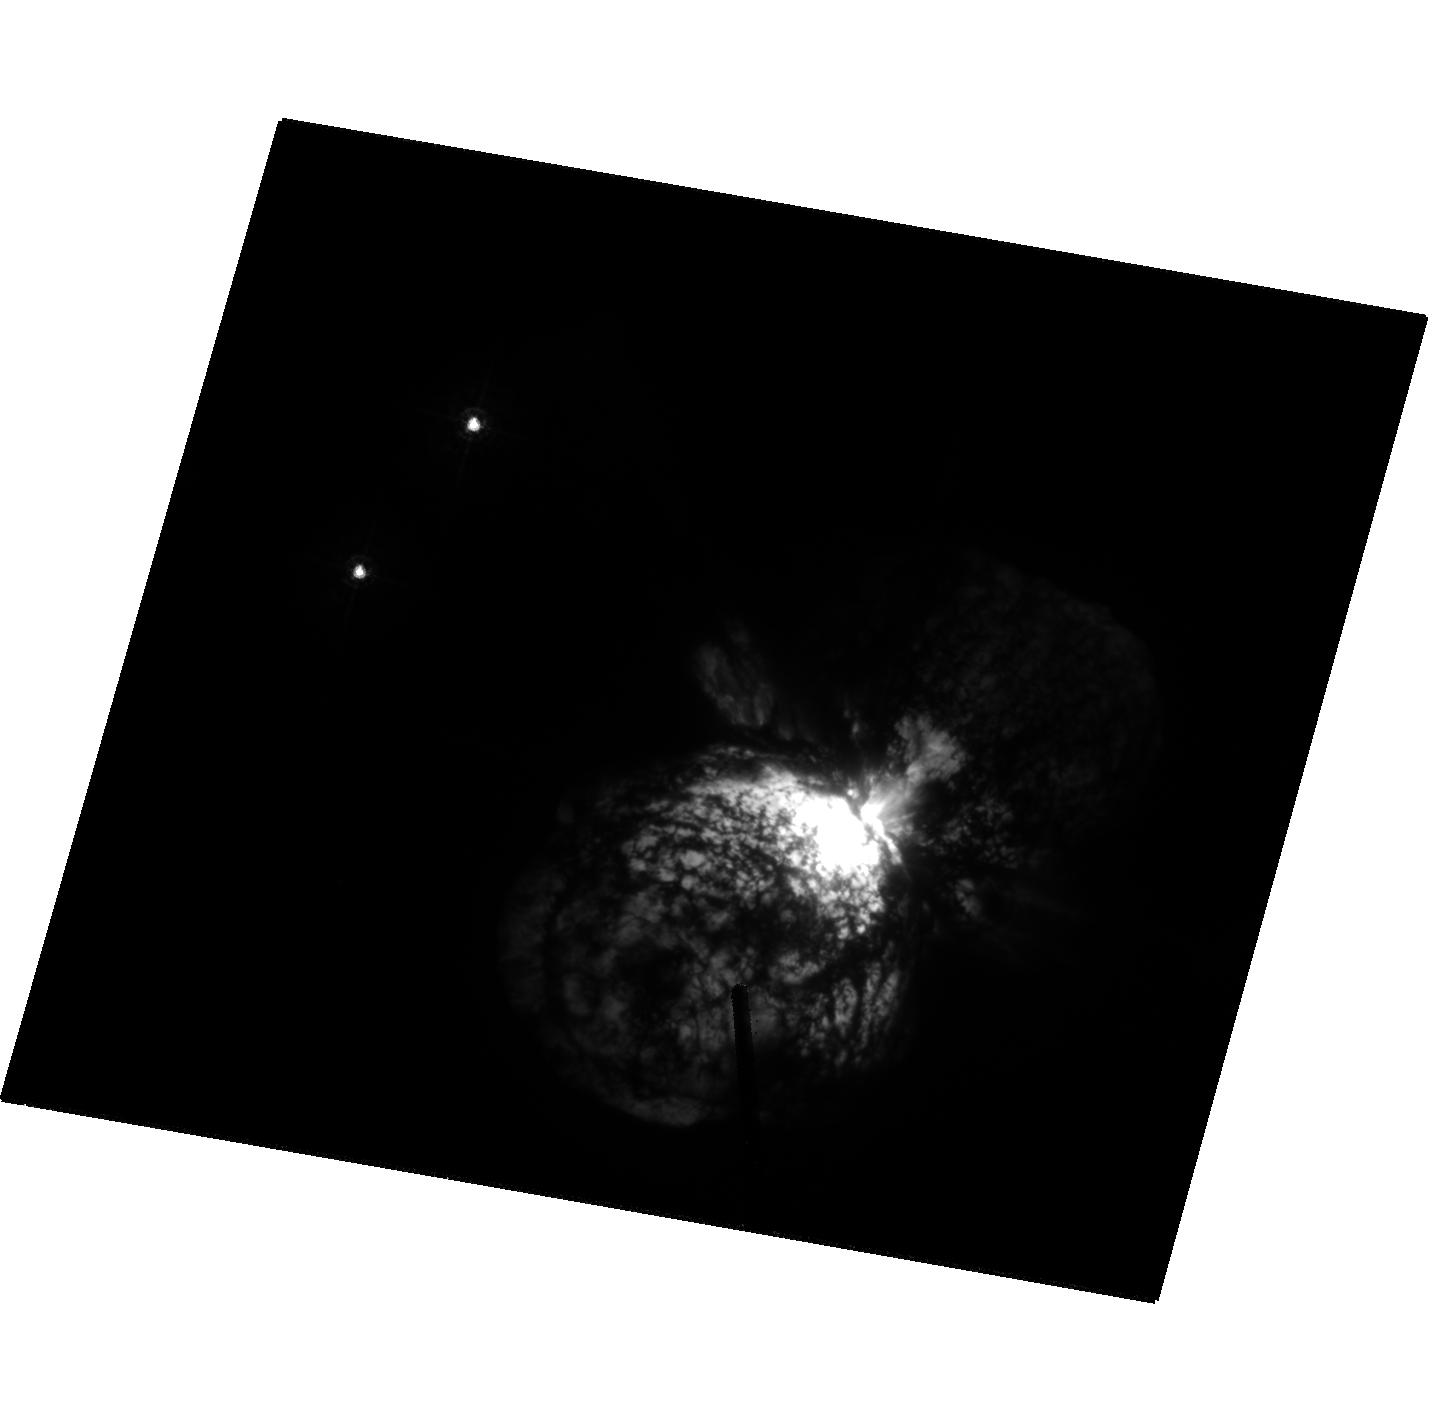
Target: ETA-CAR-HRC. Instrument: ACS/HRC. Filter: F330W. Exposure: 2 min. Observation ID: hst_9420_2a_acs_hrc_f330w_j8gm2a

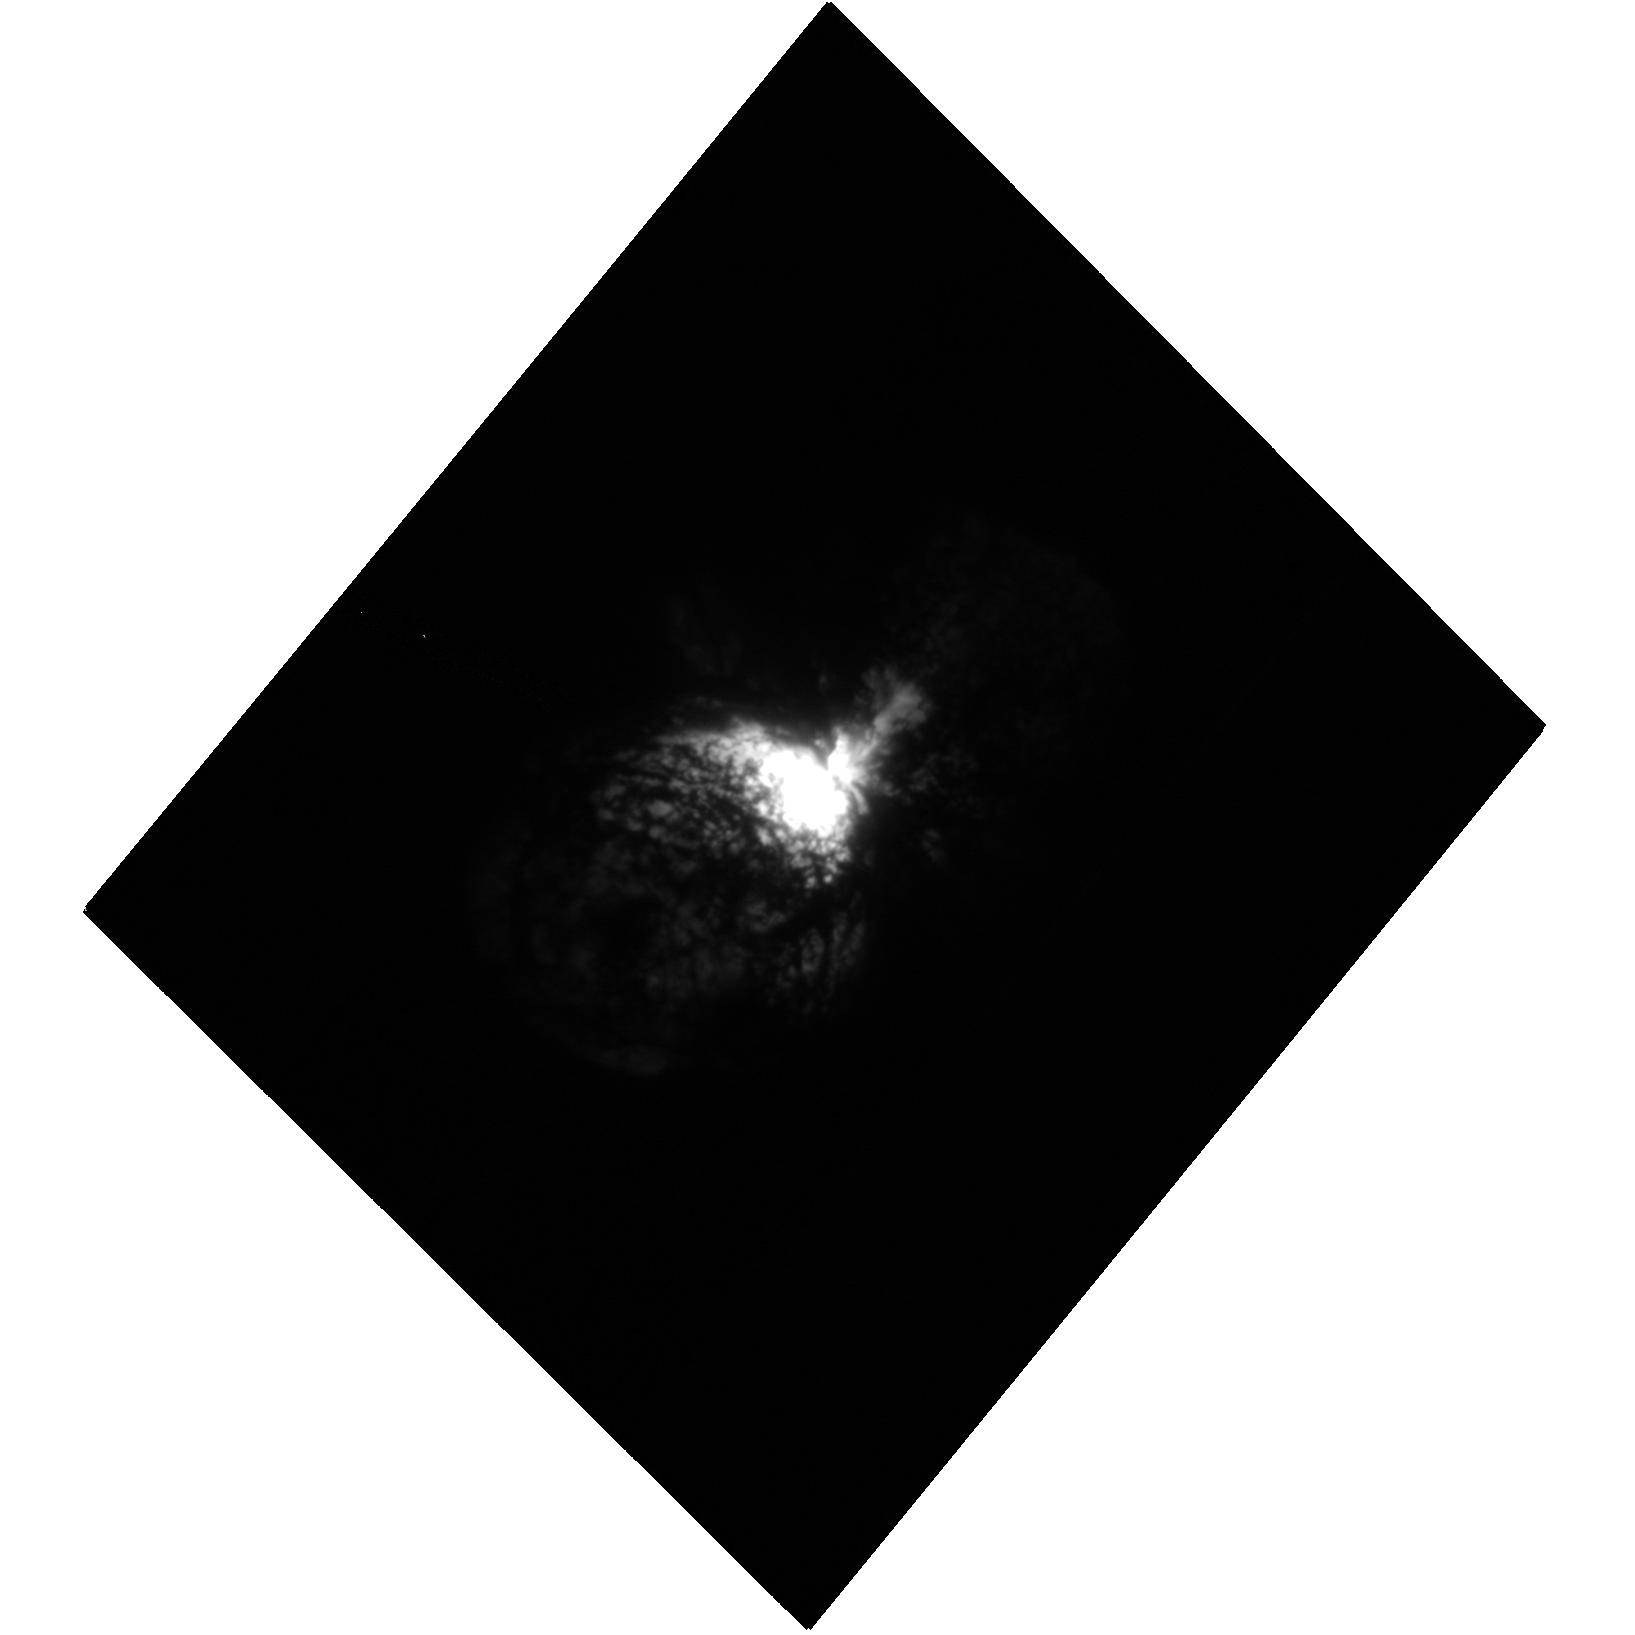
Target: ETA-CAR-A. Instrument: ACS/HRC. Filter: F220W. Exposure: 3 min. Observation ID: hst_9420_1a_acs_hrc_f220w_j8gm1a

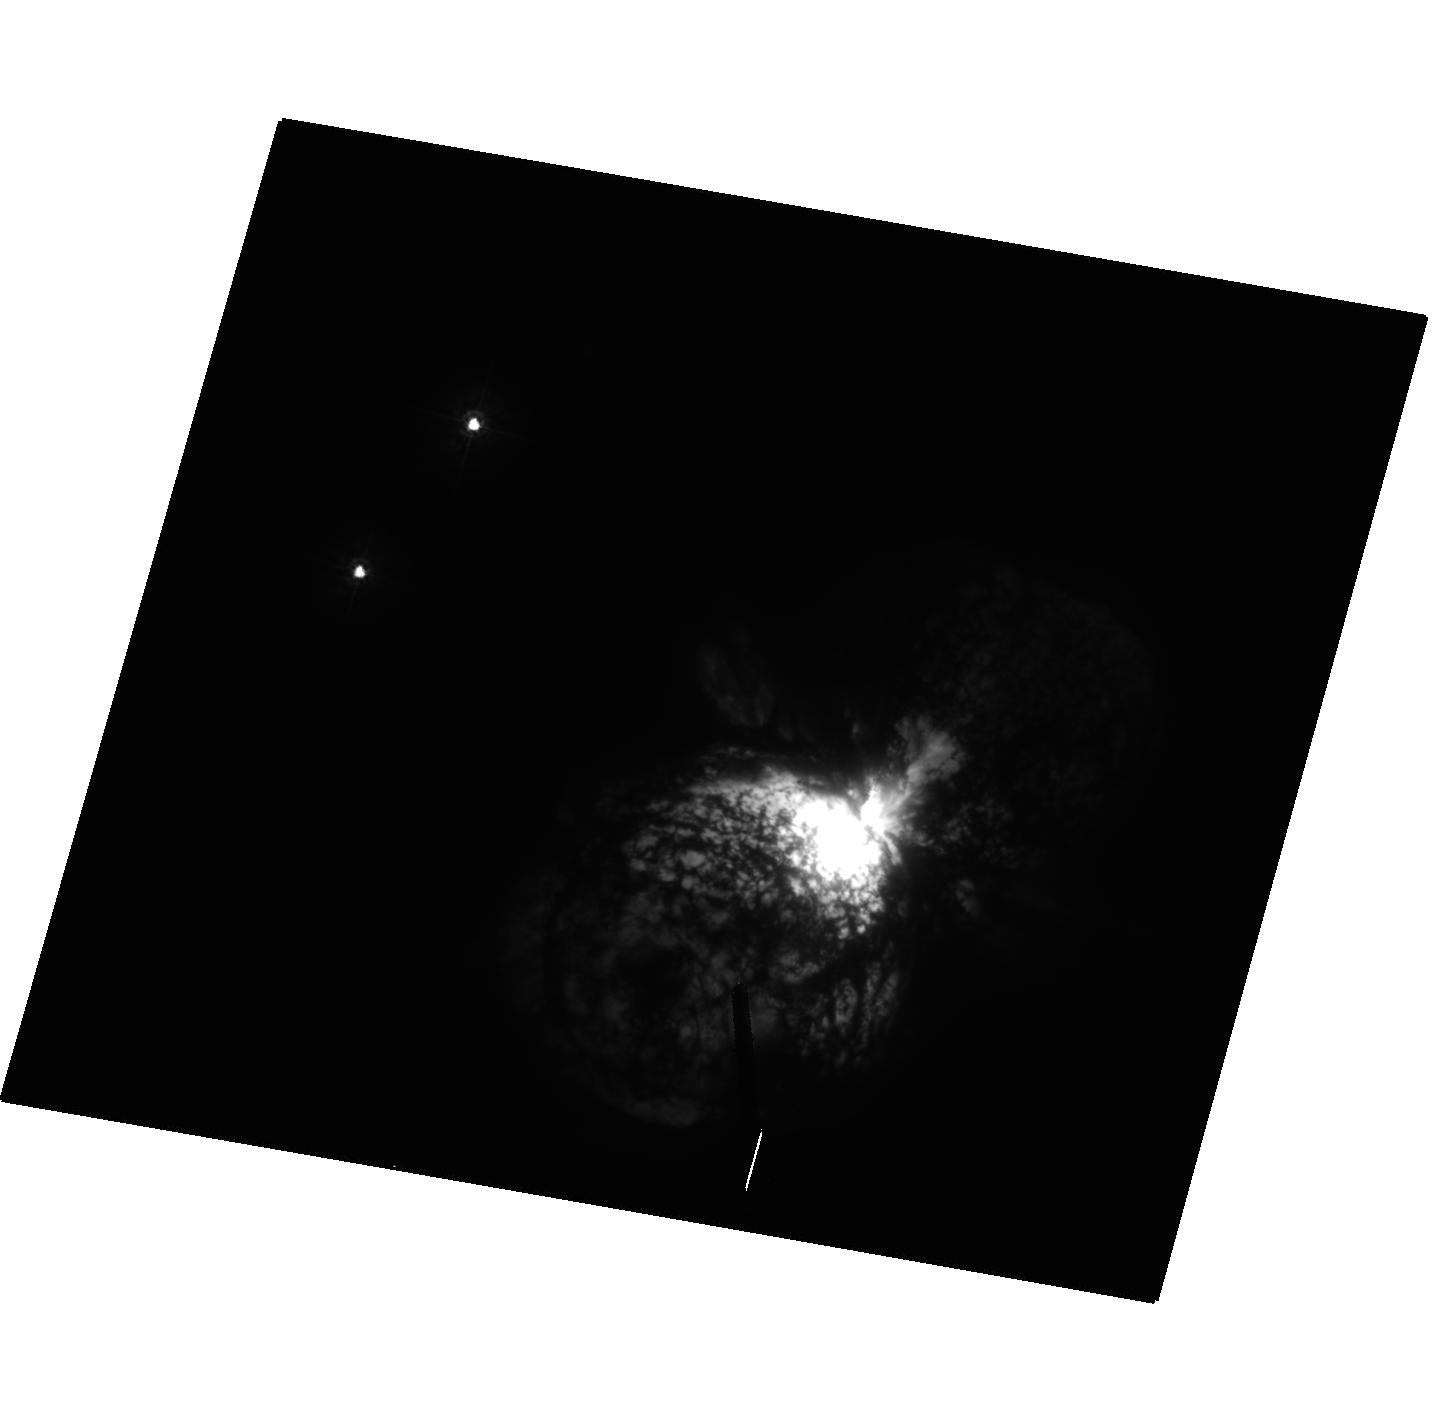
Target: ETA-CAR-HRC. Instrument: ACS/HRC. Filter: F250W. Exposure: 10 min. Observation ID: hst_9420_2a_acs_hrc_f250w_j8gm2a

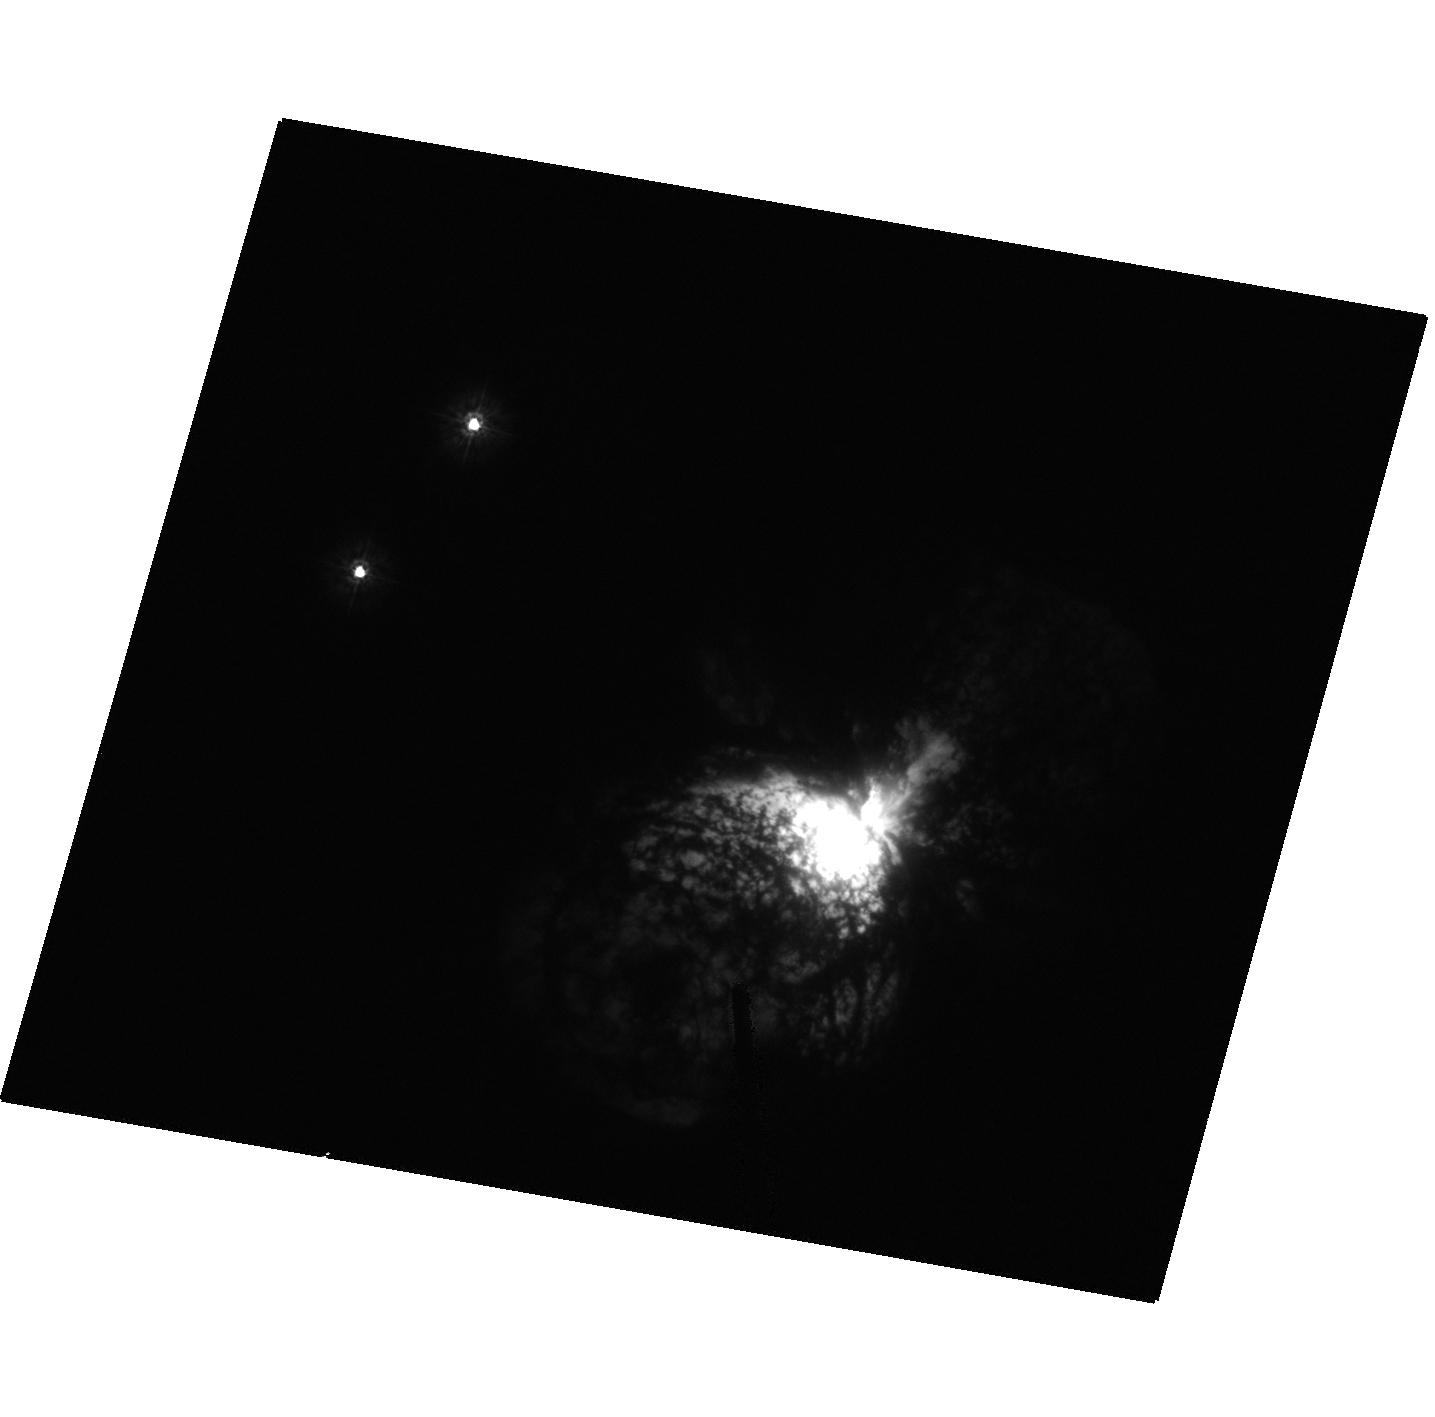
Target: ETA-CAR-HRC. Instrument: ACS/HRC. Filter: F220W. Exposure: 1 min. Observation ID: hst_9420_2a_acs_hrc_f220w_j8gm2a

Intensive Coverage of the Eta Carinae Event in 2003 (PI: Davidson, Kris)

For a variety of reasons, HST can provide a very special and unique data set when Eta Car experiences its next spectroscopic event in mid-2003. Explaining the phenomenon is only part of the motivation. This star and its ejecta have unique characteristics that make them important for several branches of astrophysics; and when a spectroscopic event occurs, it's like varying the parameters in an experiment (or rather, set of experiments). The 2003 event may be the only chance in the forseeable future to obtain such a data set, especially with HST. Eta Carinae has extreme parameters; it is mysterious in surprisingly basic ways; and HST/STIS can gather useful data on it at a terrific rate. As we explain below, the proposed data set will be valuable in several independent ways: It will help solve a specific set of current problems, it will constitute a large and unique archival data base for both stellar and nebular astrophysics, and it will be well-suited for educational uses.